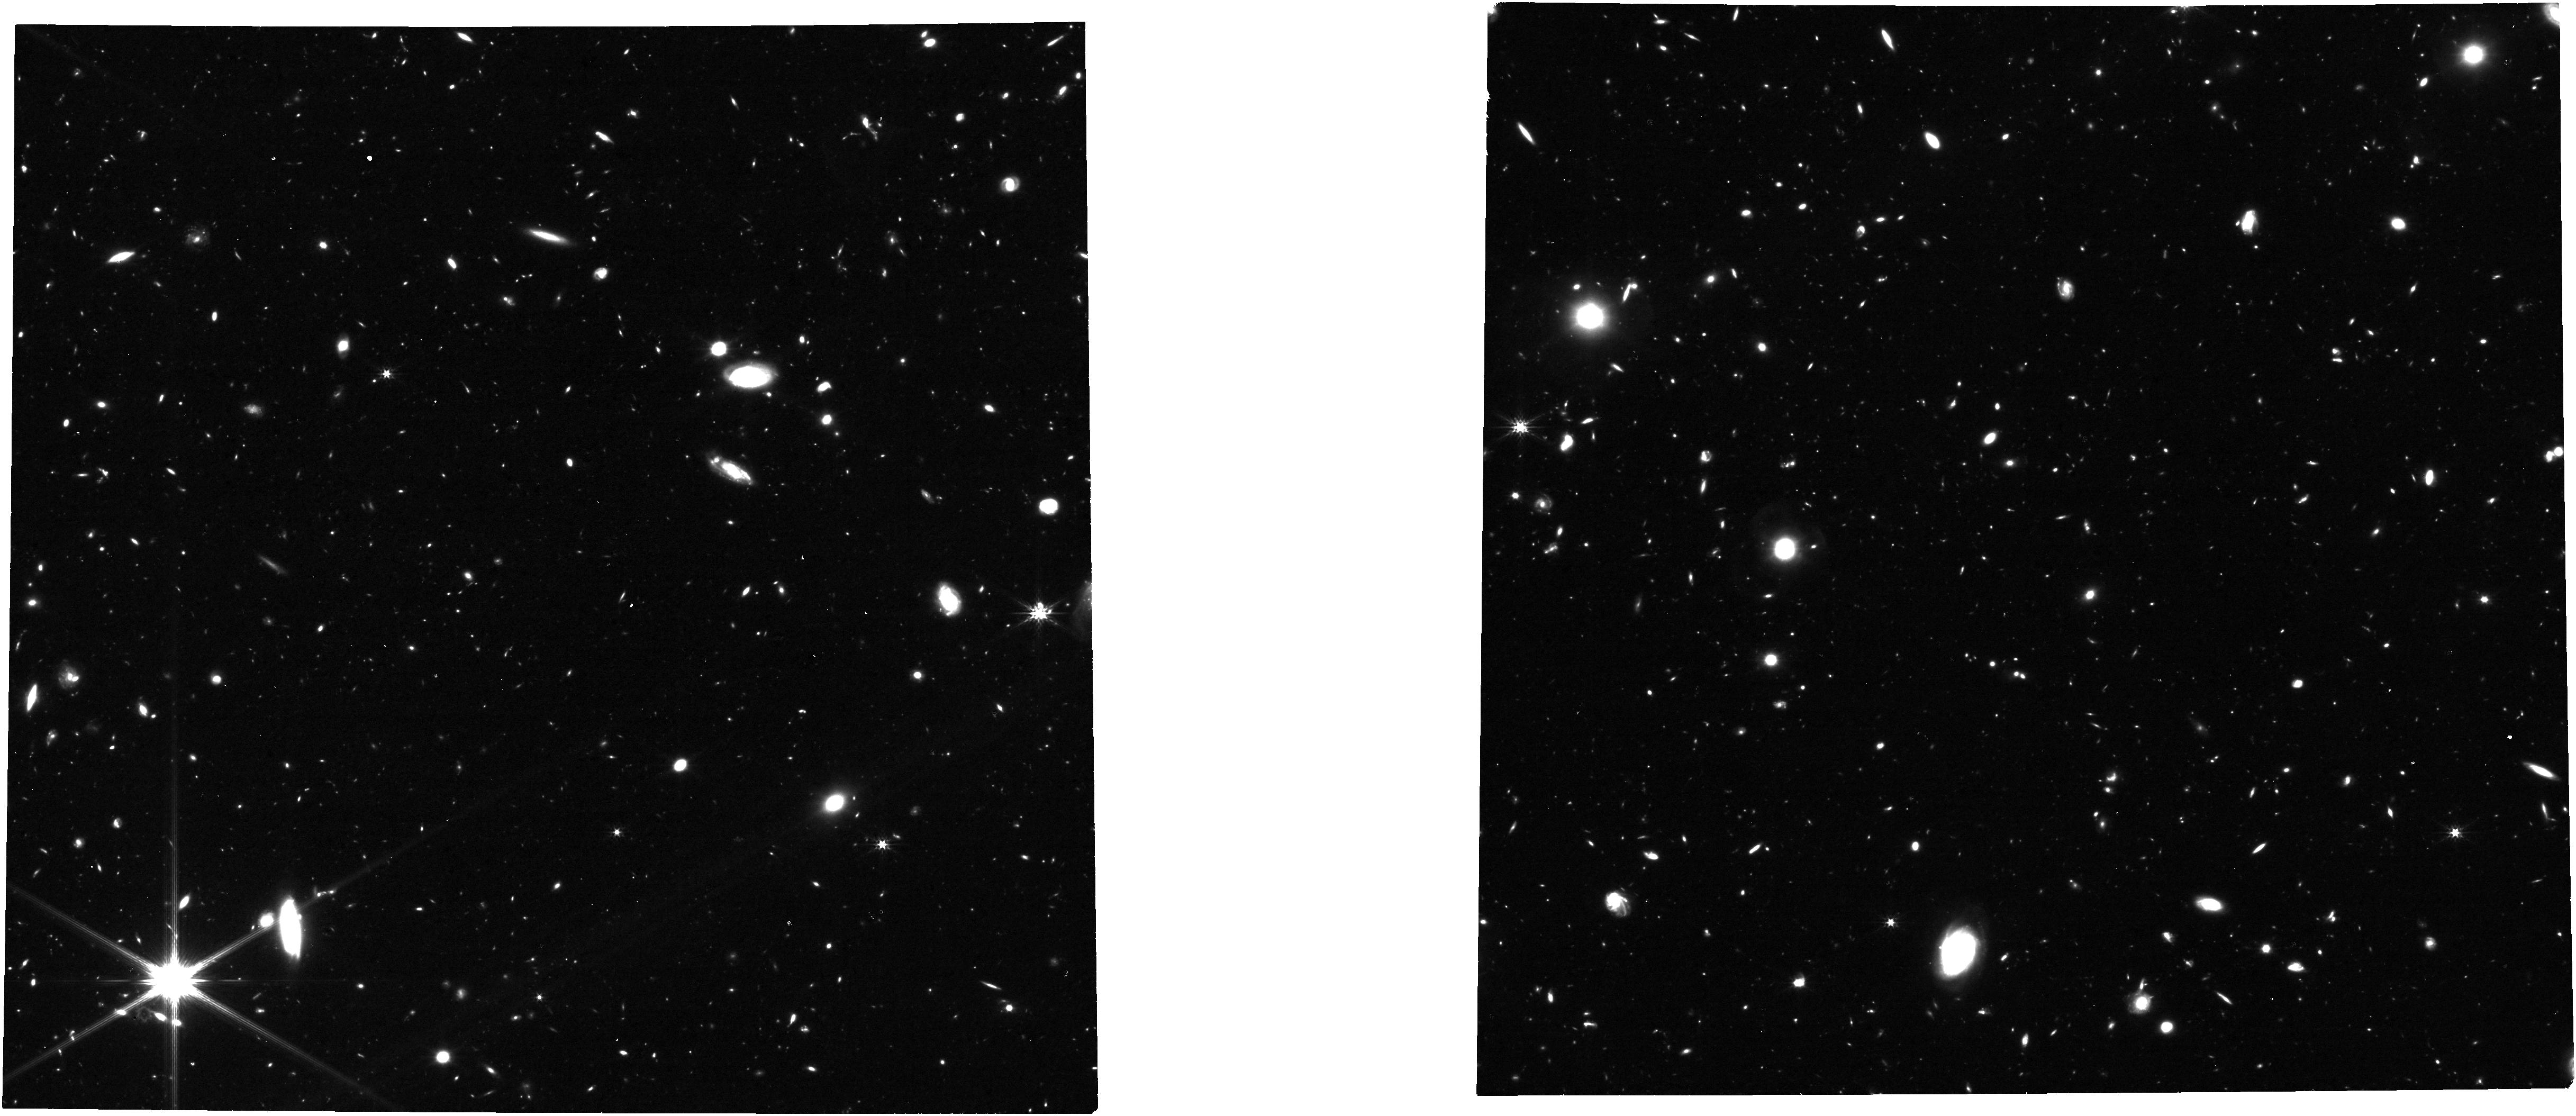
Target: NIRCam-Epoch-2b
Instrument: NIRCAM
Filter: F277W
Exposure: 1.1 h
Observation ID: jw08060-o004_t004_nircam_clear-f277w

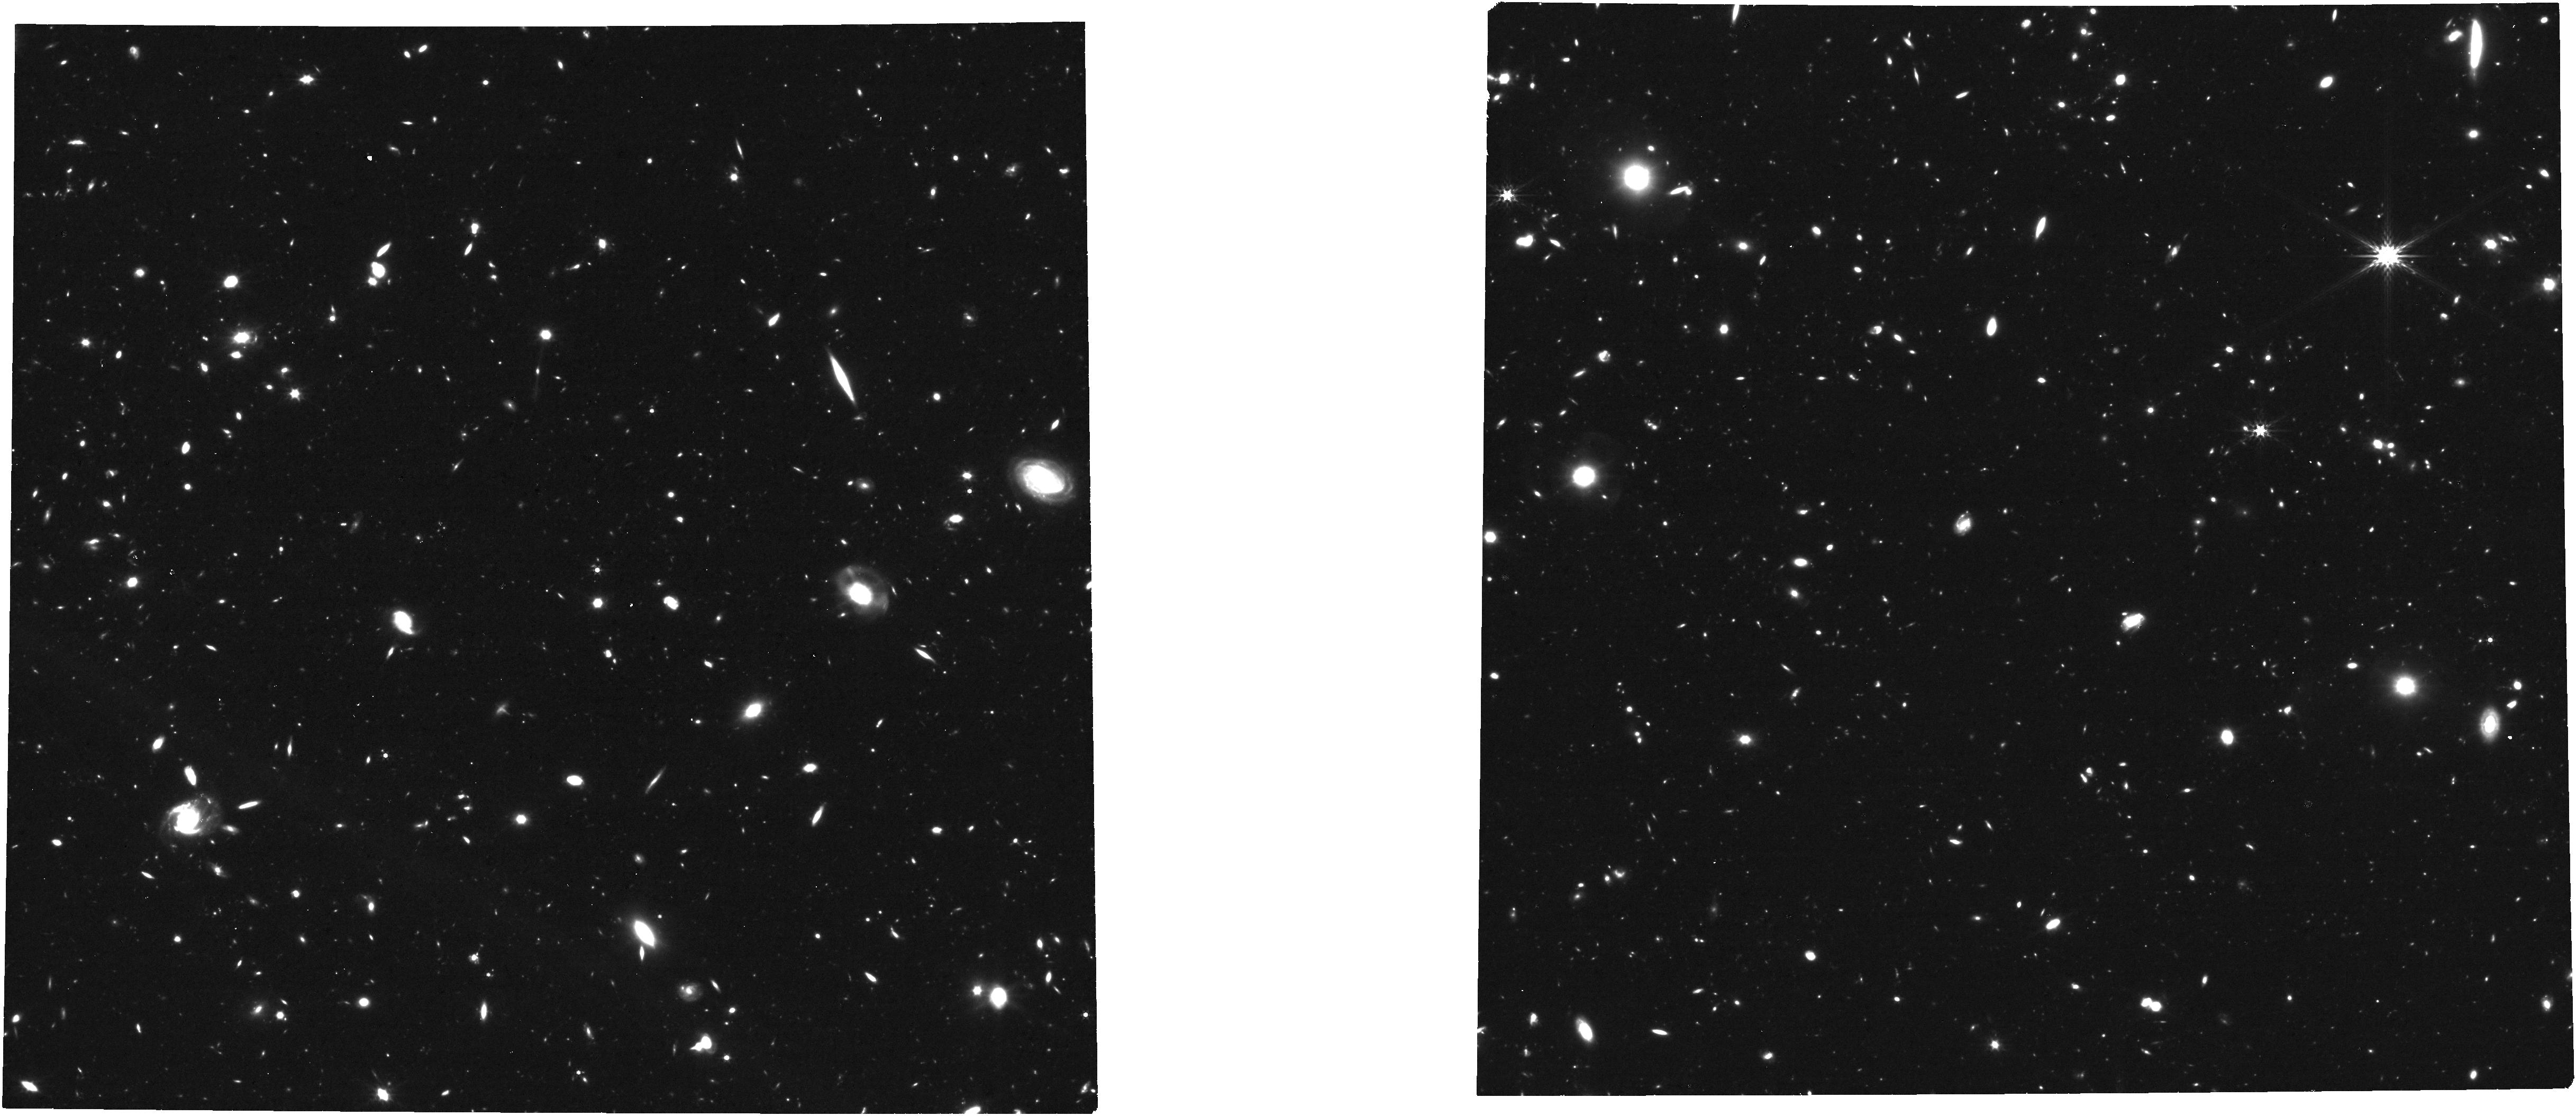
Target: NIRCam-Epoch-3b
Instrument: NIRCAM
Filter: F356W
Exposure: 1.1 h
Observation ID: jw08060-o006_t006_nircam_clear-f356w

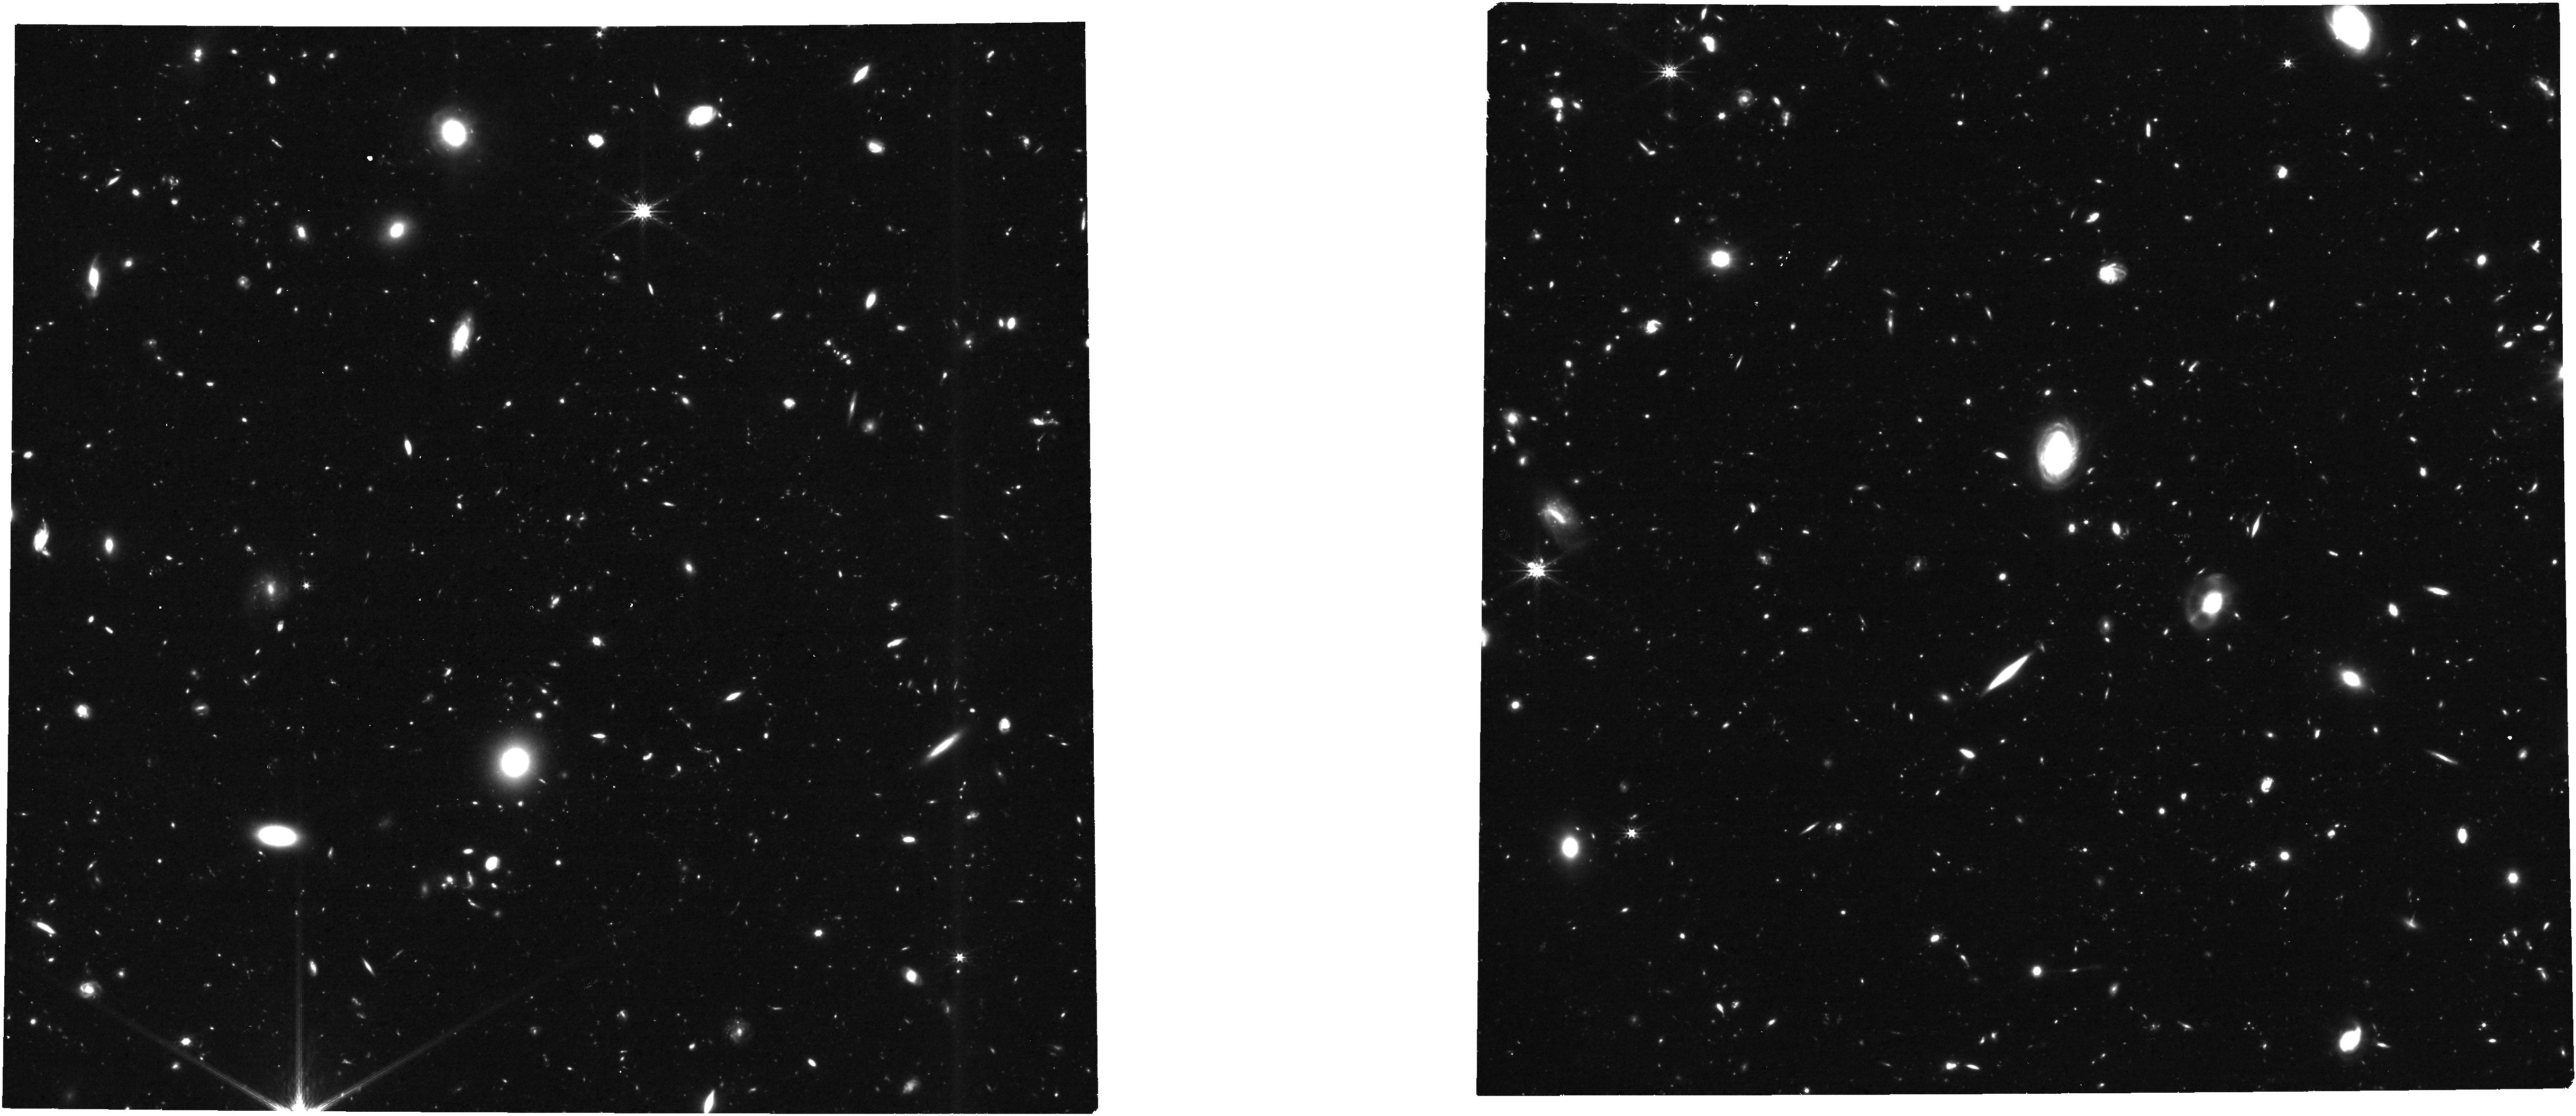
Target: NIRCam-Epoch-1a
Instrument: NIRCAM
Filter: F277W
Exposure: 1.1 h
Observation ID: jw08060-o001_t001_nircam_clear-f277w

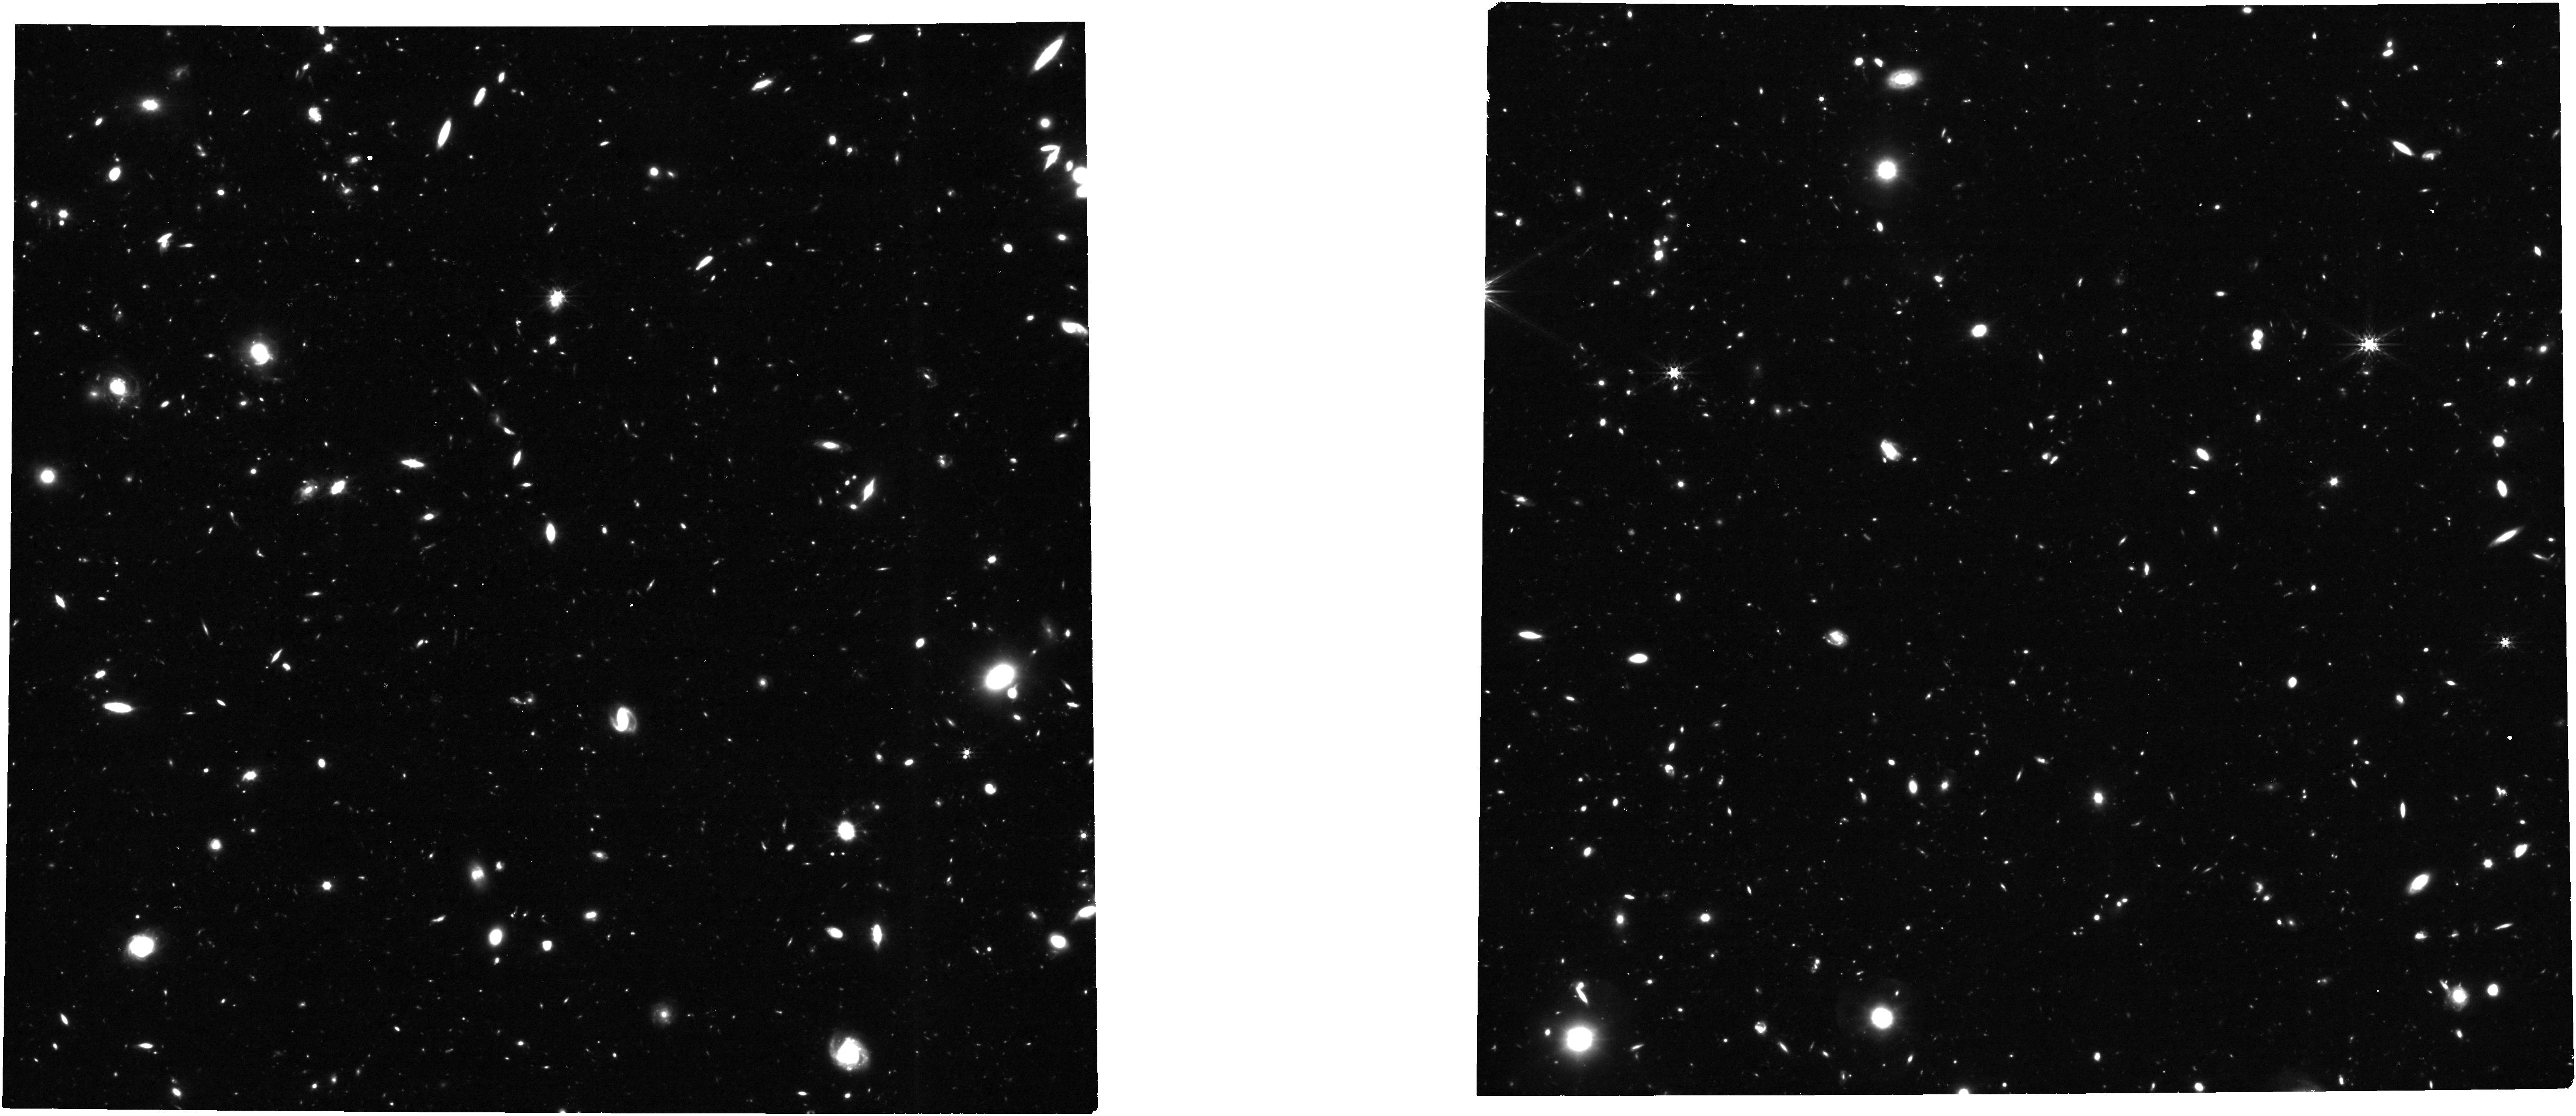
Target: NIRCam-Epoch-1b
Instrument: NIRCAM
Filter: F356W
Exposure: 1.1 h
Observation ID: jw08060-o002_t002_nircam_clear-f356w

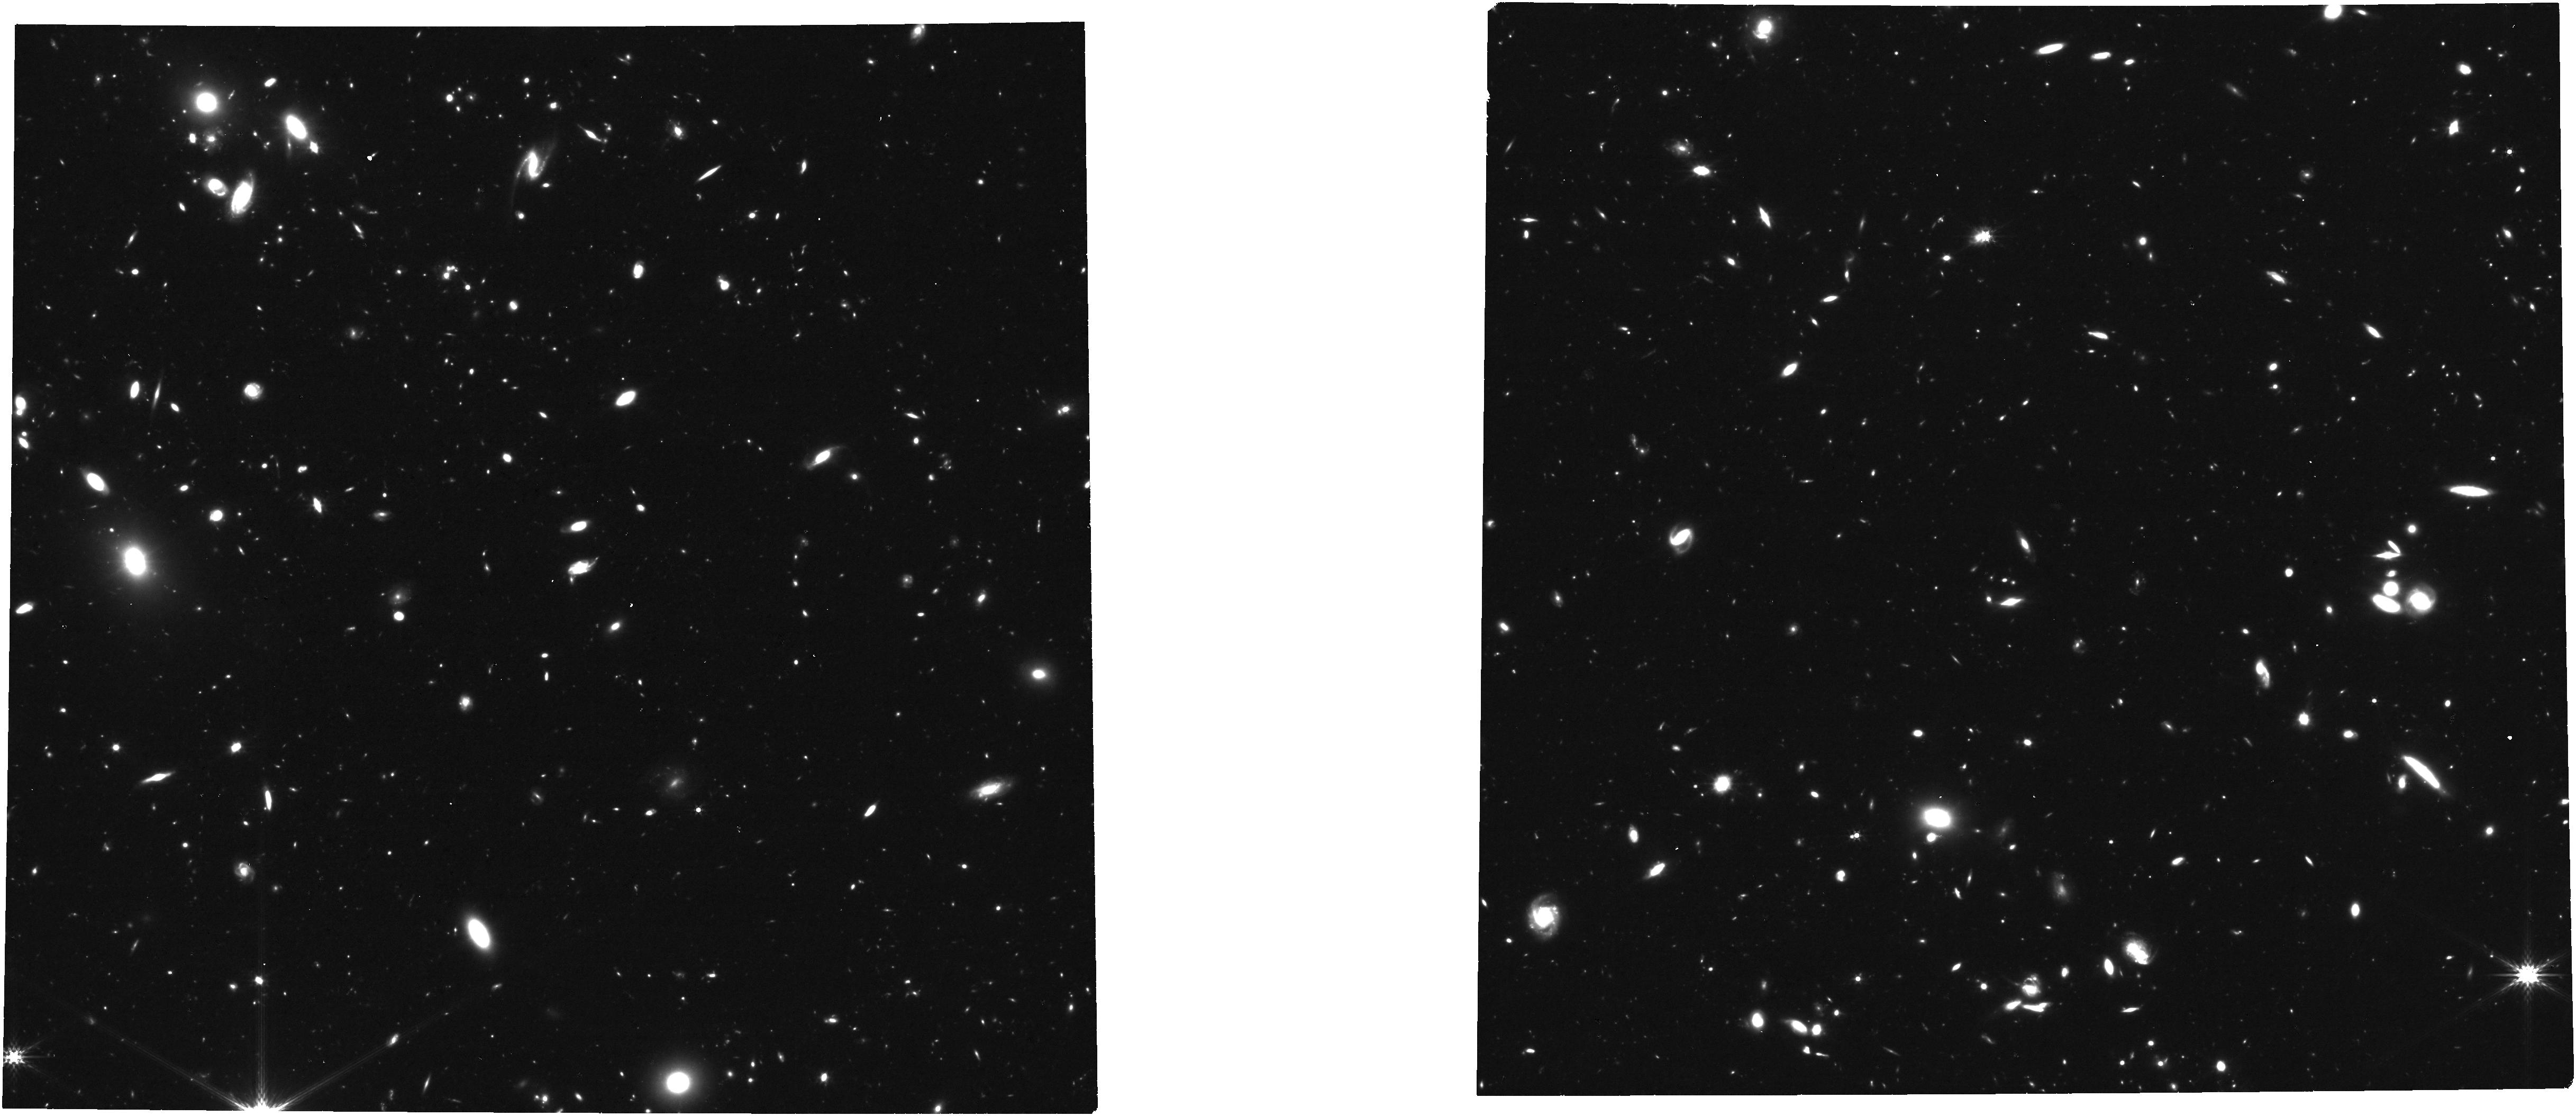
Target: NIRCam-Epoch-2a
Instrument: NIRCAM
Filter: F356W
Exposure: 1.1 h
Observation ID: jw08060-o003_t003_nircam_clear-f356w

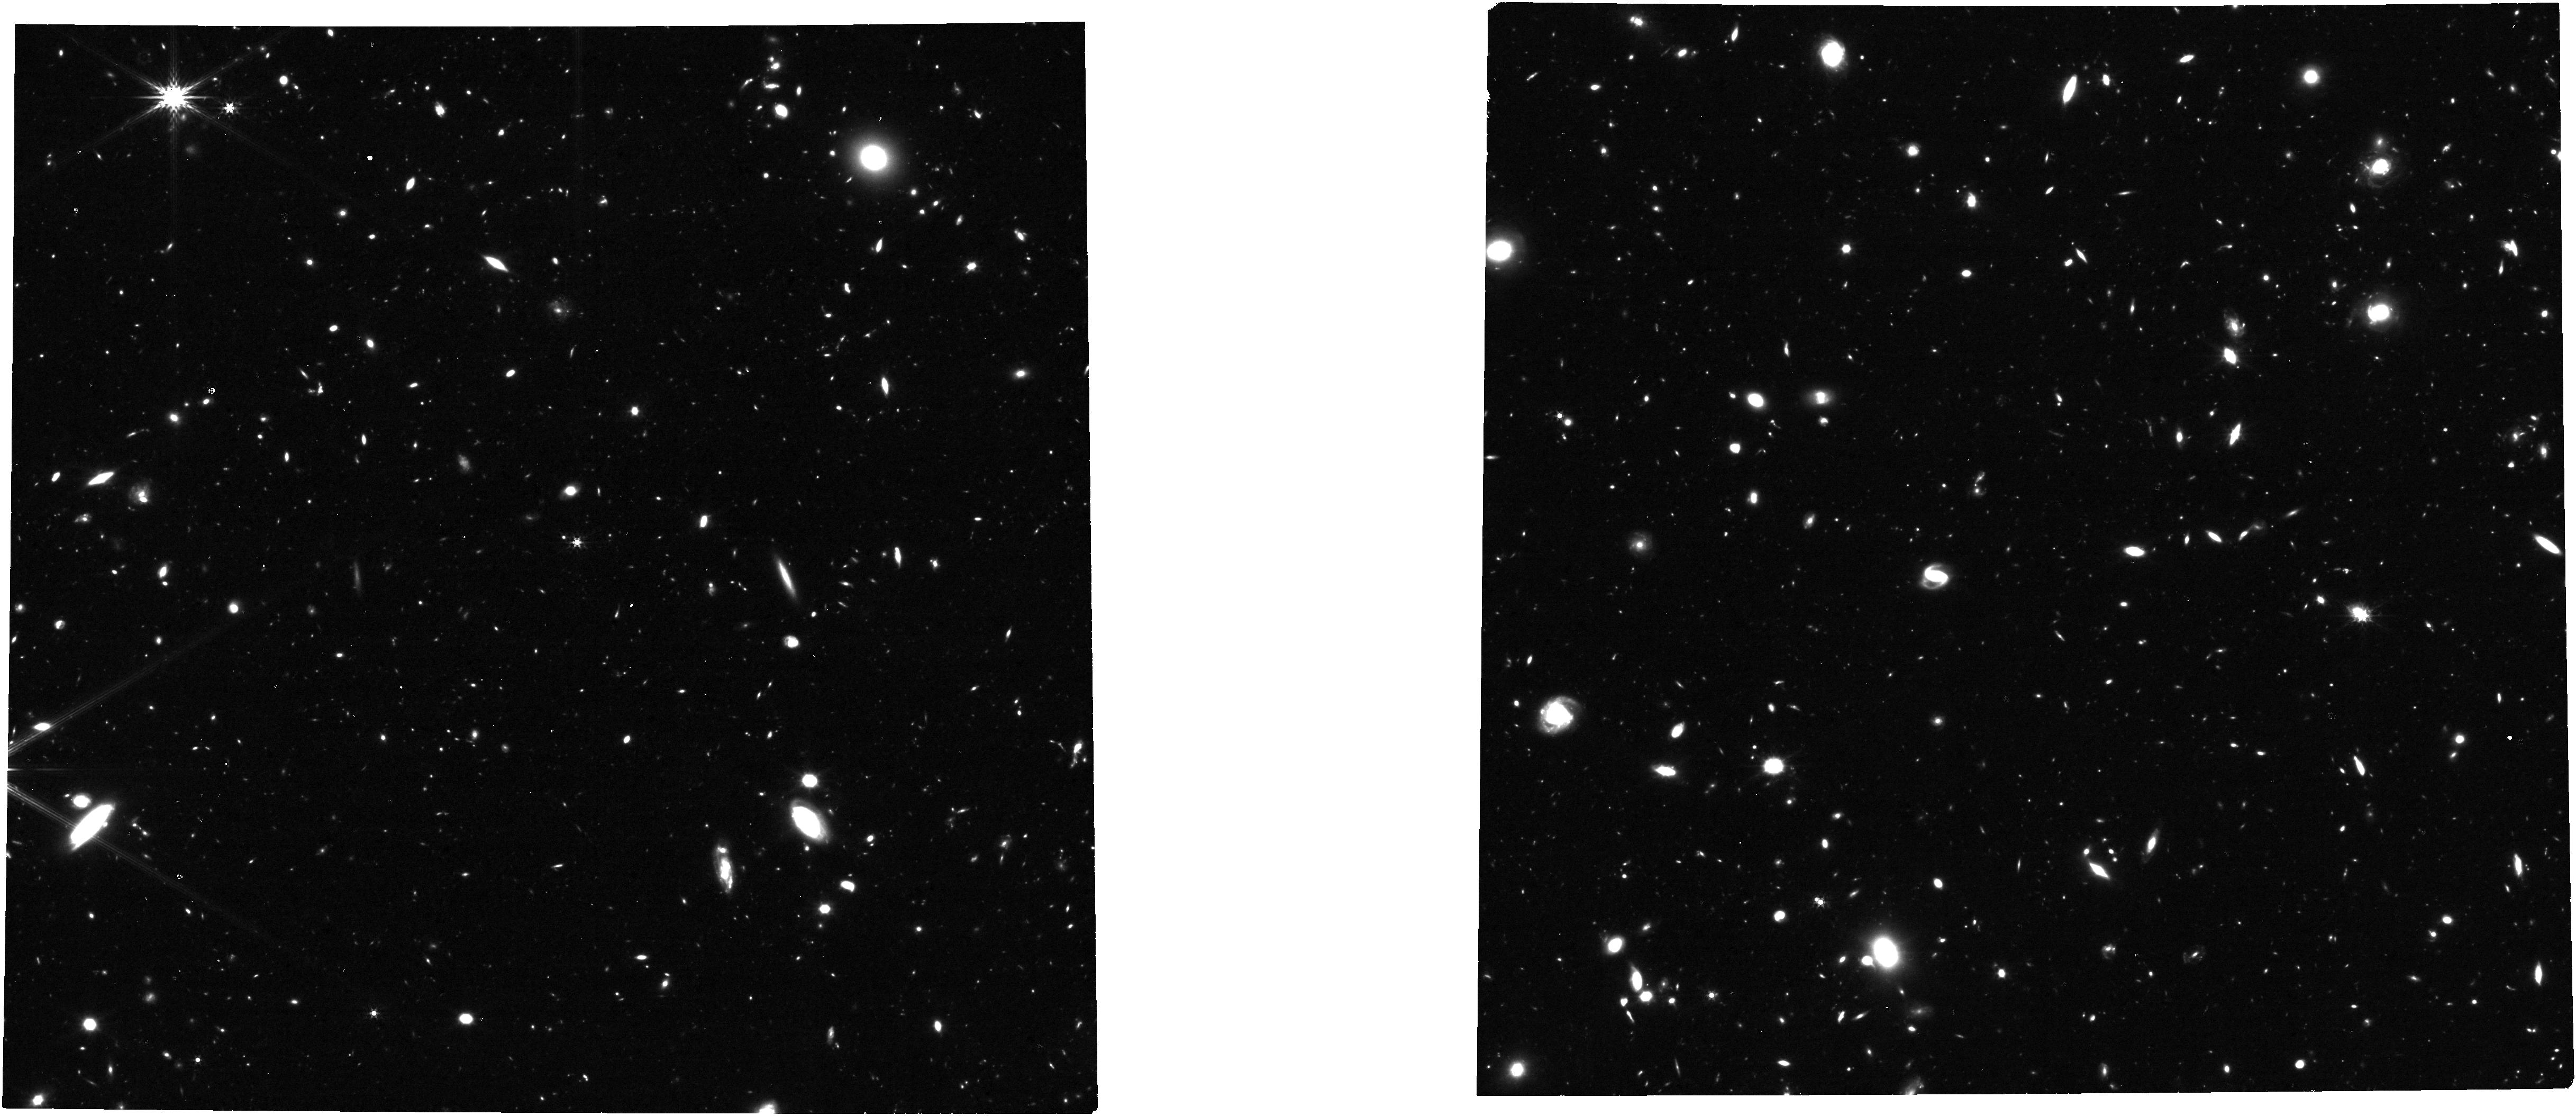
Target: NIRCam-Epoch-3a
Instrument: NIRCAM
Filter: F356W
Exposure: 1.1 h
Observation ID: jw08060-o005_t005_nircam_clear-f356w

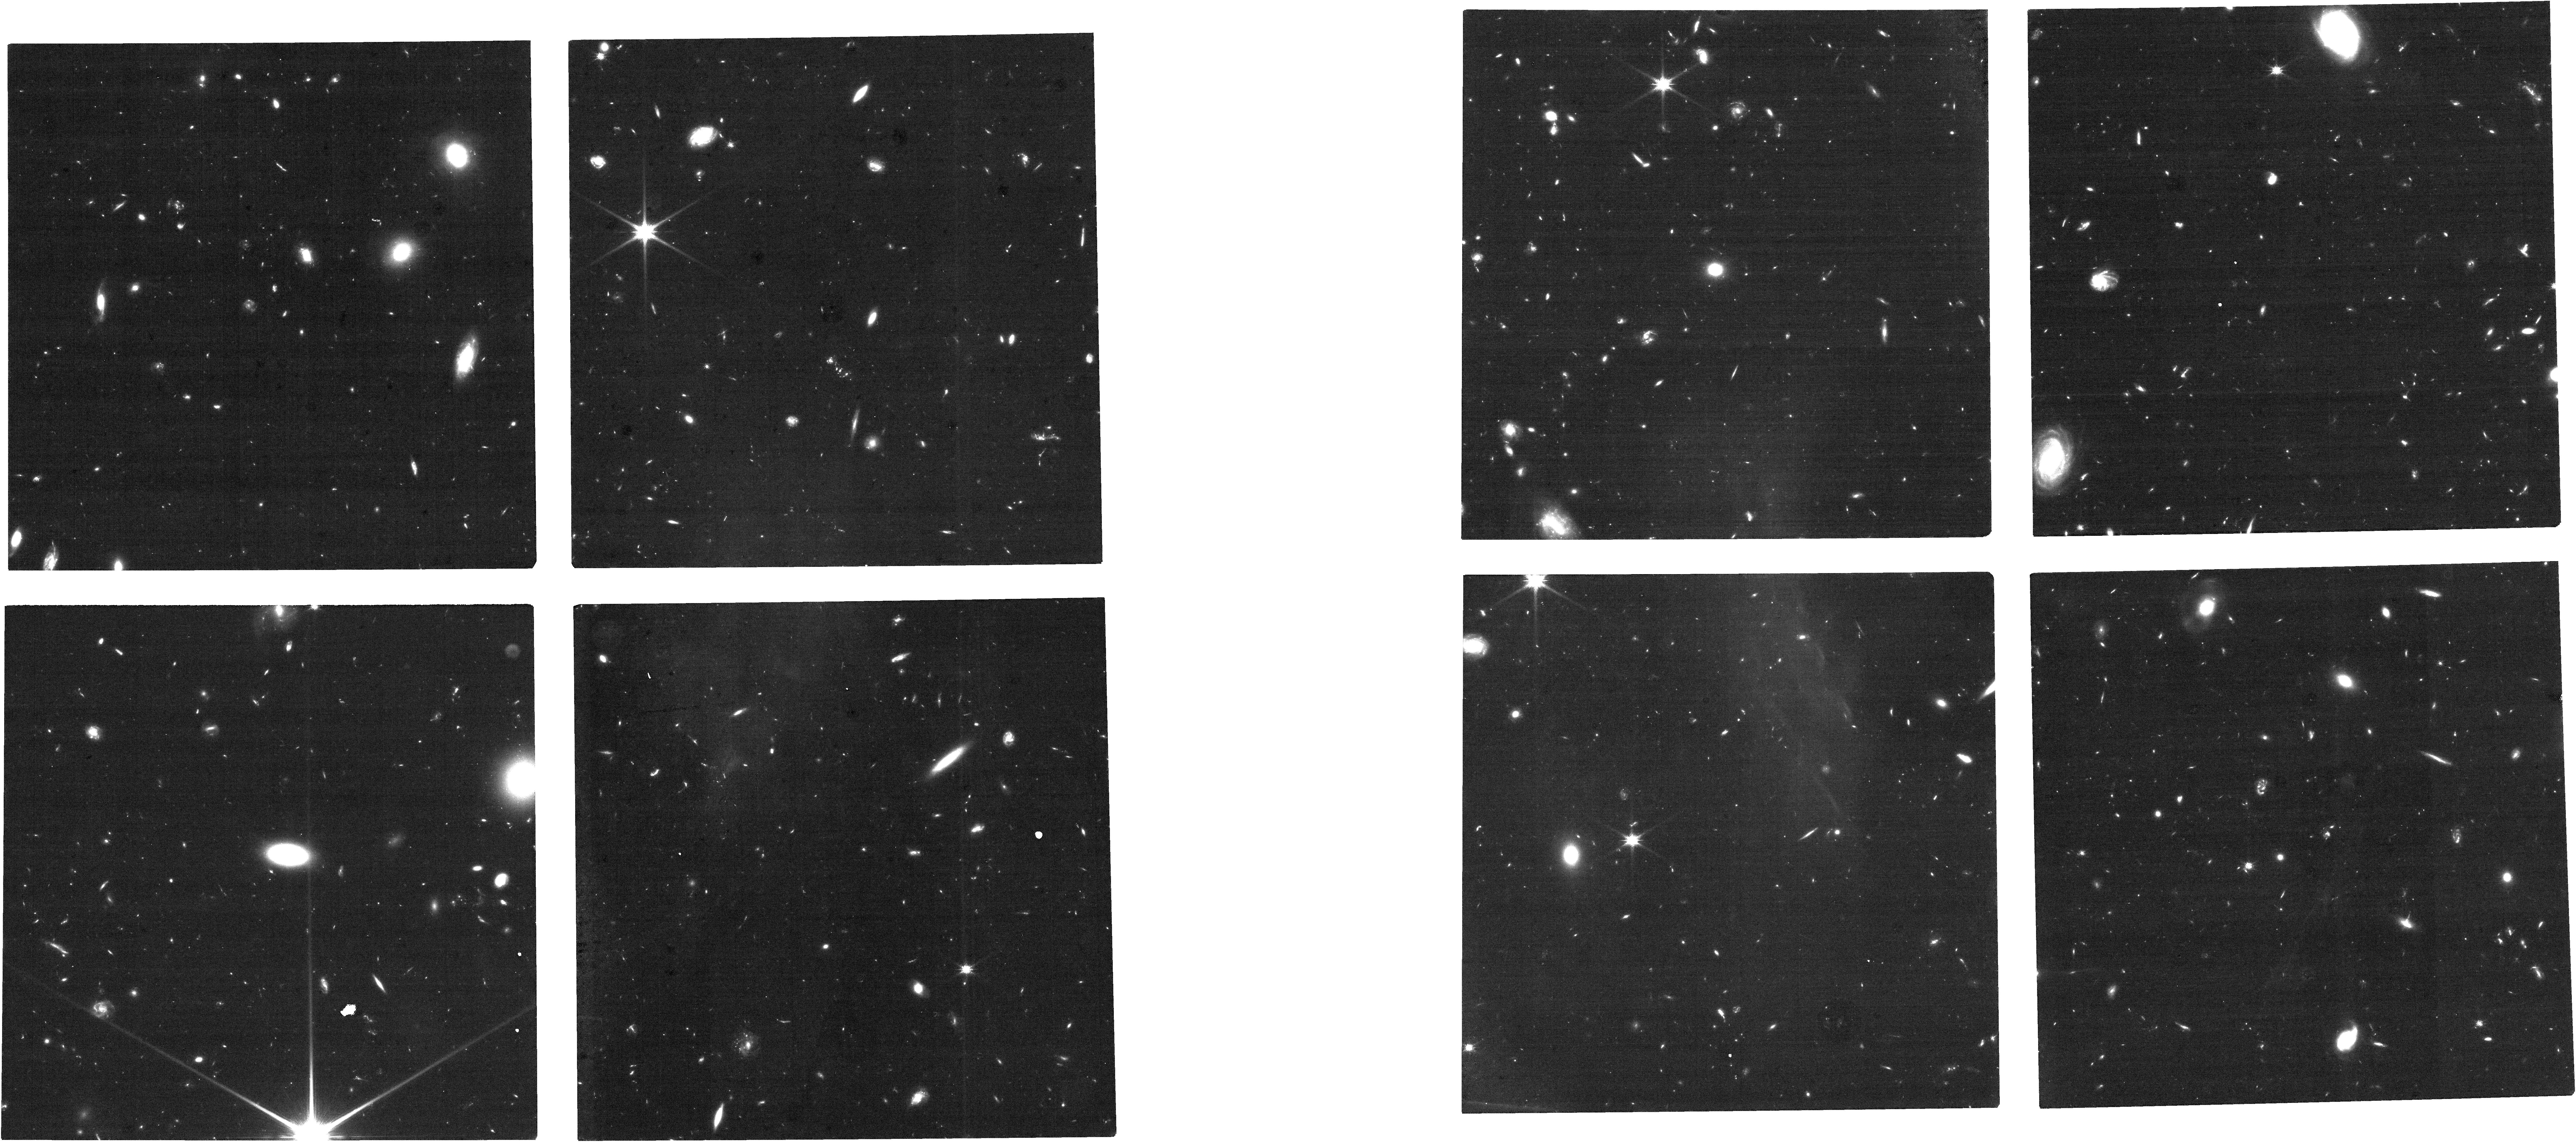
Target: NIRCam-Epoch-1a
Instrument: NIRCAM
Filter: F115W
Exposure: 1.1 h
Observation ID: jw08060-o001_t001_nircam_clear-f115w

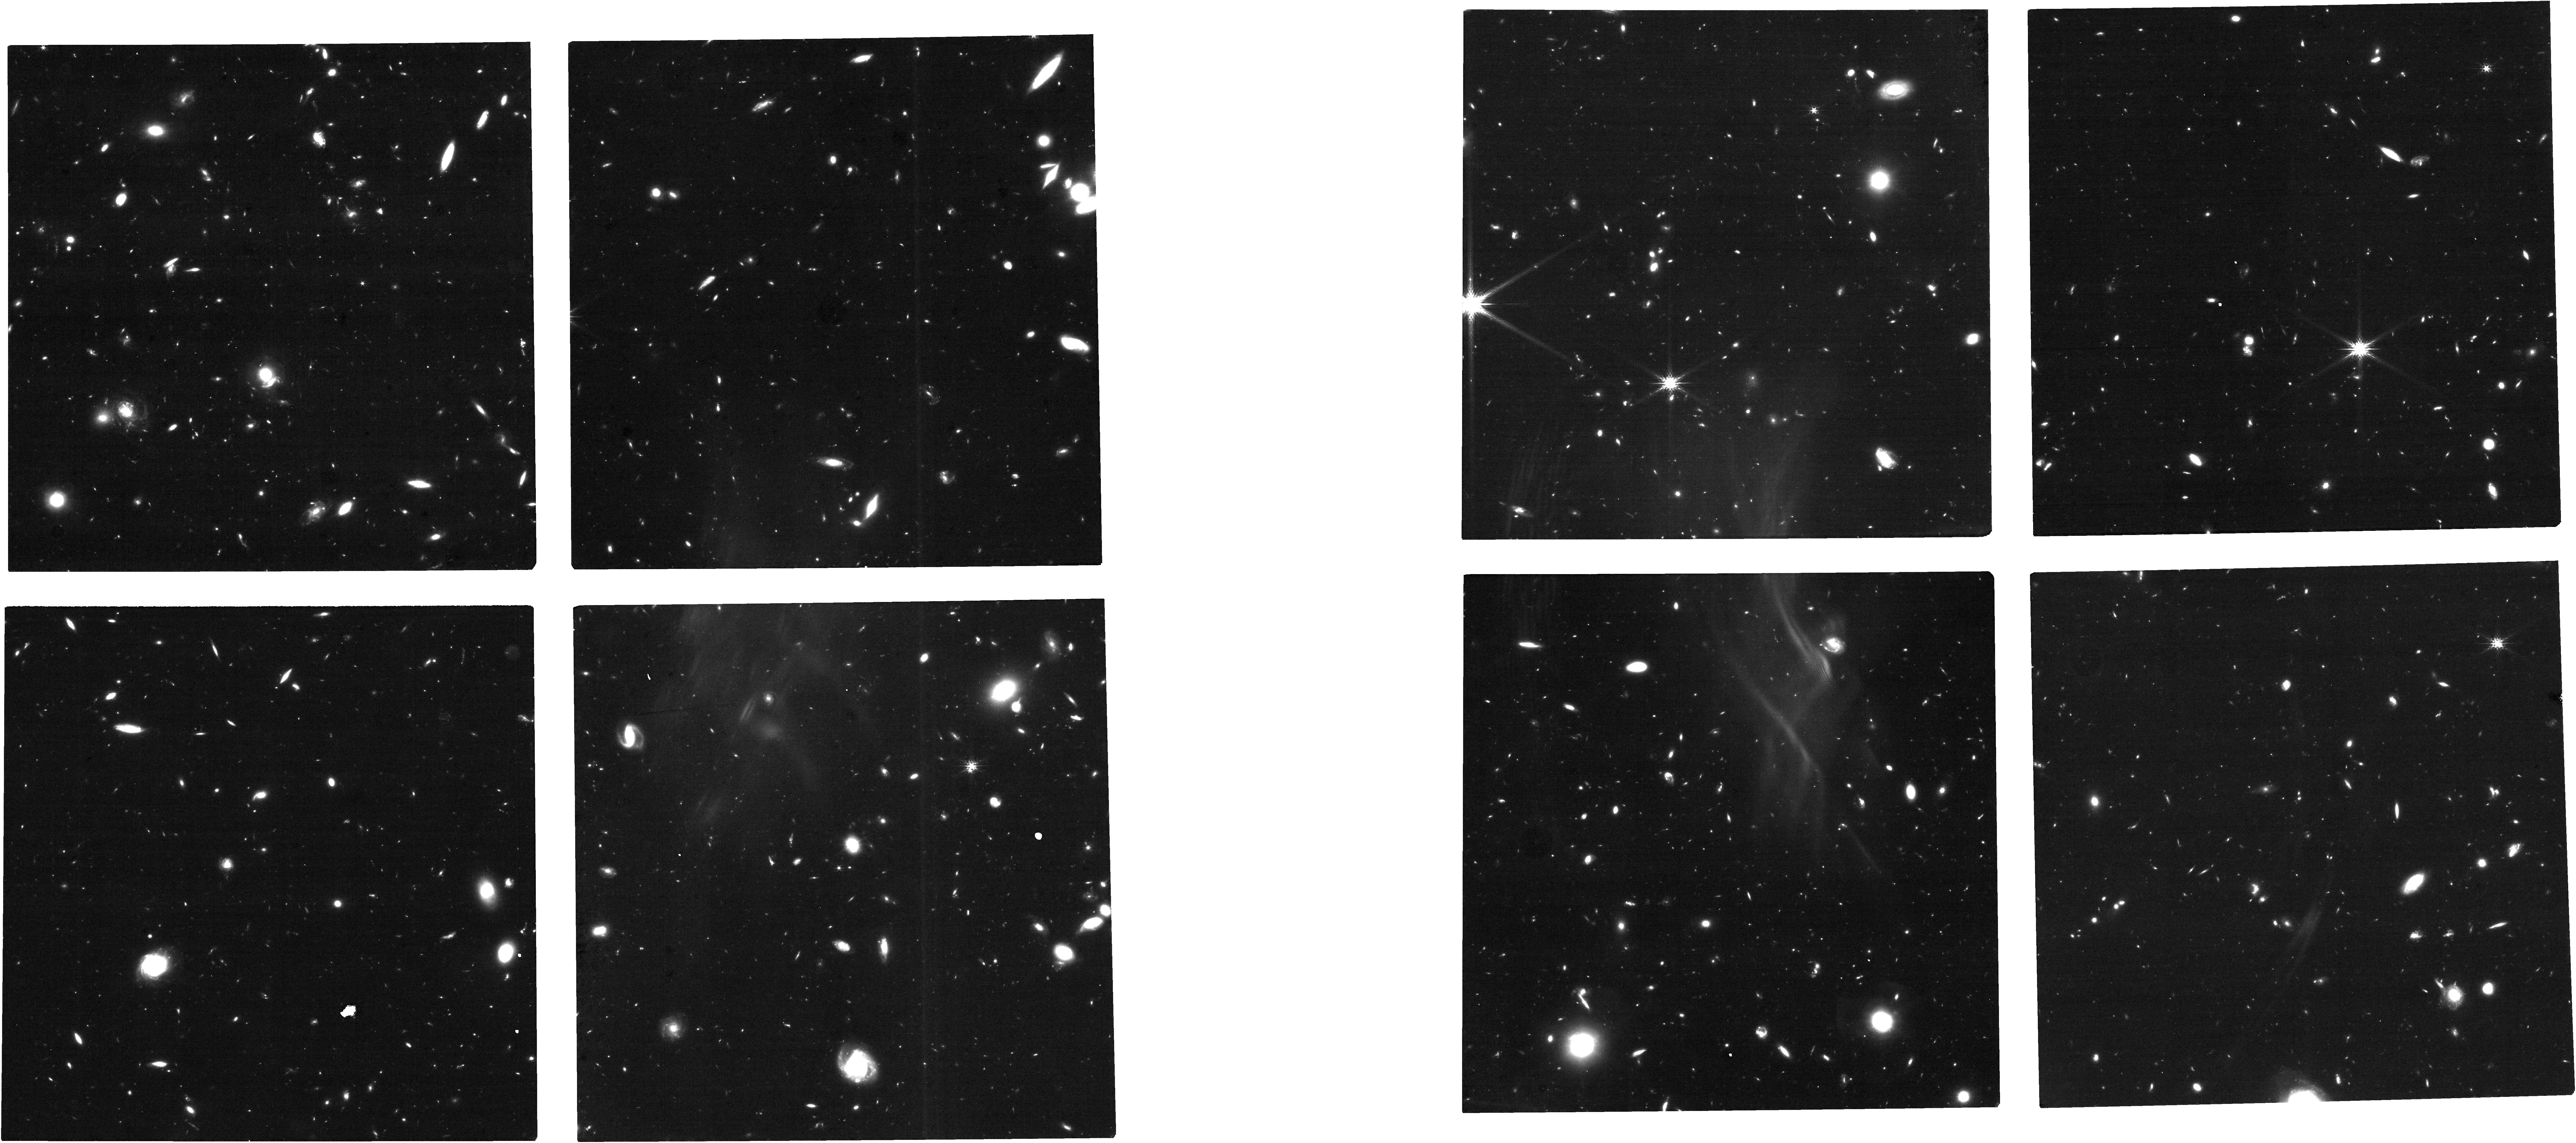
Target: NIRCam-Epoch-1b
Instrument: NIRCAM
Filter: F200W
Exposure: 1.1 h
Observation ID: jw08060-o002_t002_nircam_clear-f200w

JWST Multi-Cycle Deep Transient Survey in GOODS-S (PI: Egami, Eiichi)

JWST is revolutionizing the study of high-redshift transients, opening up a new window on supernova (SN) science in particular. The power of JWST as a supernova discovery machine was most spectacularly demonstrated by the recent JADES Transient Survey (JTS), which detected 79 SNe in the ~25 square arcmin area of the JADES Deep Field in the GOODS-S down to ~30 mag (45 in 2022, 34 in 2023; ~1-2/square arcmin per epoch). Remarkably, nearly half of the sample (38 SNe) are at z>2 (reaching up to z~5), which can be compared with only four z>2 SNe discovered by HST despite an investment of ~1400 orbits (e.g., CANDELS, CLASH). Leveraging ~230 hours of the JADES observations that produced the 2-epoch deep NIRCam data in 2022 and 2023, we propose here to conduct a first comprehensive survey of high-redshift transients by revisiting the same field over the next three cycles. In each cycle, we will carry out 3-epoch multi-band NIRCam imaging to sample light curves and follow up brighter (<29 mag) sources with deep (~7 hr on-source) NIRSpec/MSA prism (R~100) spectroscopy. Scaling from JTS, we expect to detect ~90 SNe over 3 years (~45 at z>2), ~30 of which can be targeted for NIRSpec follow-up. The obtained data will not only allow us to study the physics of individual SNe but also enable us to investigate the evolution of their properties toward high redshift, such as Type Ia luminosities (critical for dark-energy constraints) and core-collapse SN rates (effective for tracing IMF evolution). With the combination of ~30 mag depth and 5-year time baseline, this program will be uniquely powerful for probing high-redshift transients, pushing the transient frontier beyond z~5.